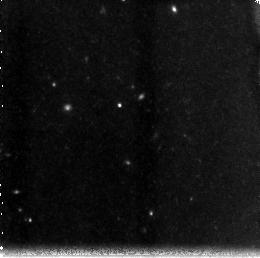
Target: ACSPAR01SUB01
Instrument: NICMOS/NIC3
Filter: F160W
Exposure: 43 min
Observation ID: n8pd02050

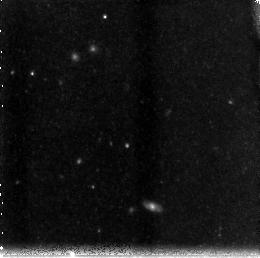
Target: ACSPAR01SUB02
Instrument: NICMOS/NIC3
Filter: F160W
Exposure: 43 min
Observation ID: n8pd54040

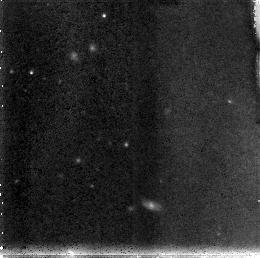
Target: ACSPAR01SUB02
Instrument: NICMOS/NIC3
Filter: F110W
Exposure: 43 min
Observation ID: n8pd53010

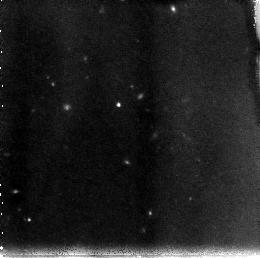
Target: ACSPAR01SUB01
Instrument: NICMOS/NIC3
Filter: F110W
Exposure: 43 min
Observation ID: n8pd01030

NIC3 Imaging of z~6 Candidates in a Deep ACS Parallel Field: Finding the reionizing population and their LF (PI: Yan, Haojing)

A fundamental cosmological question is when and how the universe was reionized. It is now generally believed that the reionization ended by z=6. There is evidence that QSO/AGN cannot provide enough photons to keep the universe ionized at that epoch. In Yan et al. (2003), we presented a first statistically significant sample of 6.0<z<6.5 galaxy candidates, 30 objects in total found in a deep ACS/WFC parallel field by using the "drop-out" technique, and argued that the contamination due to possible contaminators was minimal. We concluded that young, star-forming galaxies did exist in large number as expected from our earlier work (Yan et al. 2002), and that they could have contributed most of the reionizing photons. The candidates in our sample have a median magnitude of AB=27.4 mag, beyond the spectroscopic capability of any existing facilities. Any effort of acquiring a large sample of galaxies around z=6 will have the vast majority of candidates at such a faint brightness level. Thus near-IR imaging is the only practical way to further confirm the nature and the redshifts of these candidates until the launch of the JWST in 2010. Here we propose to use the NIC3 of the NICMOS to image 43% of our sample in the F110W and F160W bands to unambiguously confirm their nature. We will image 13-14 of our candidates with two NIC3 fields, and request 16 orbits of observation in total. With this data set, we will be able to determine the surface density of galaxies at the crucial epoch around z=6, and derive photometric redshift for our candidates. Our result will set stringent limits to the faint-end slope of the luminosity function (LF) and the star formation rate at z=6, and thus provide essential constraints to a series of questions regarding the reionization of the universe.